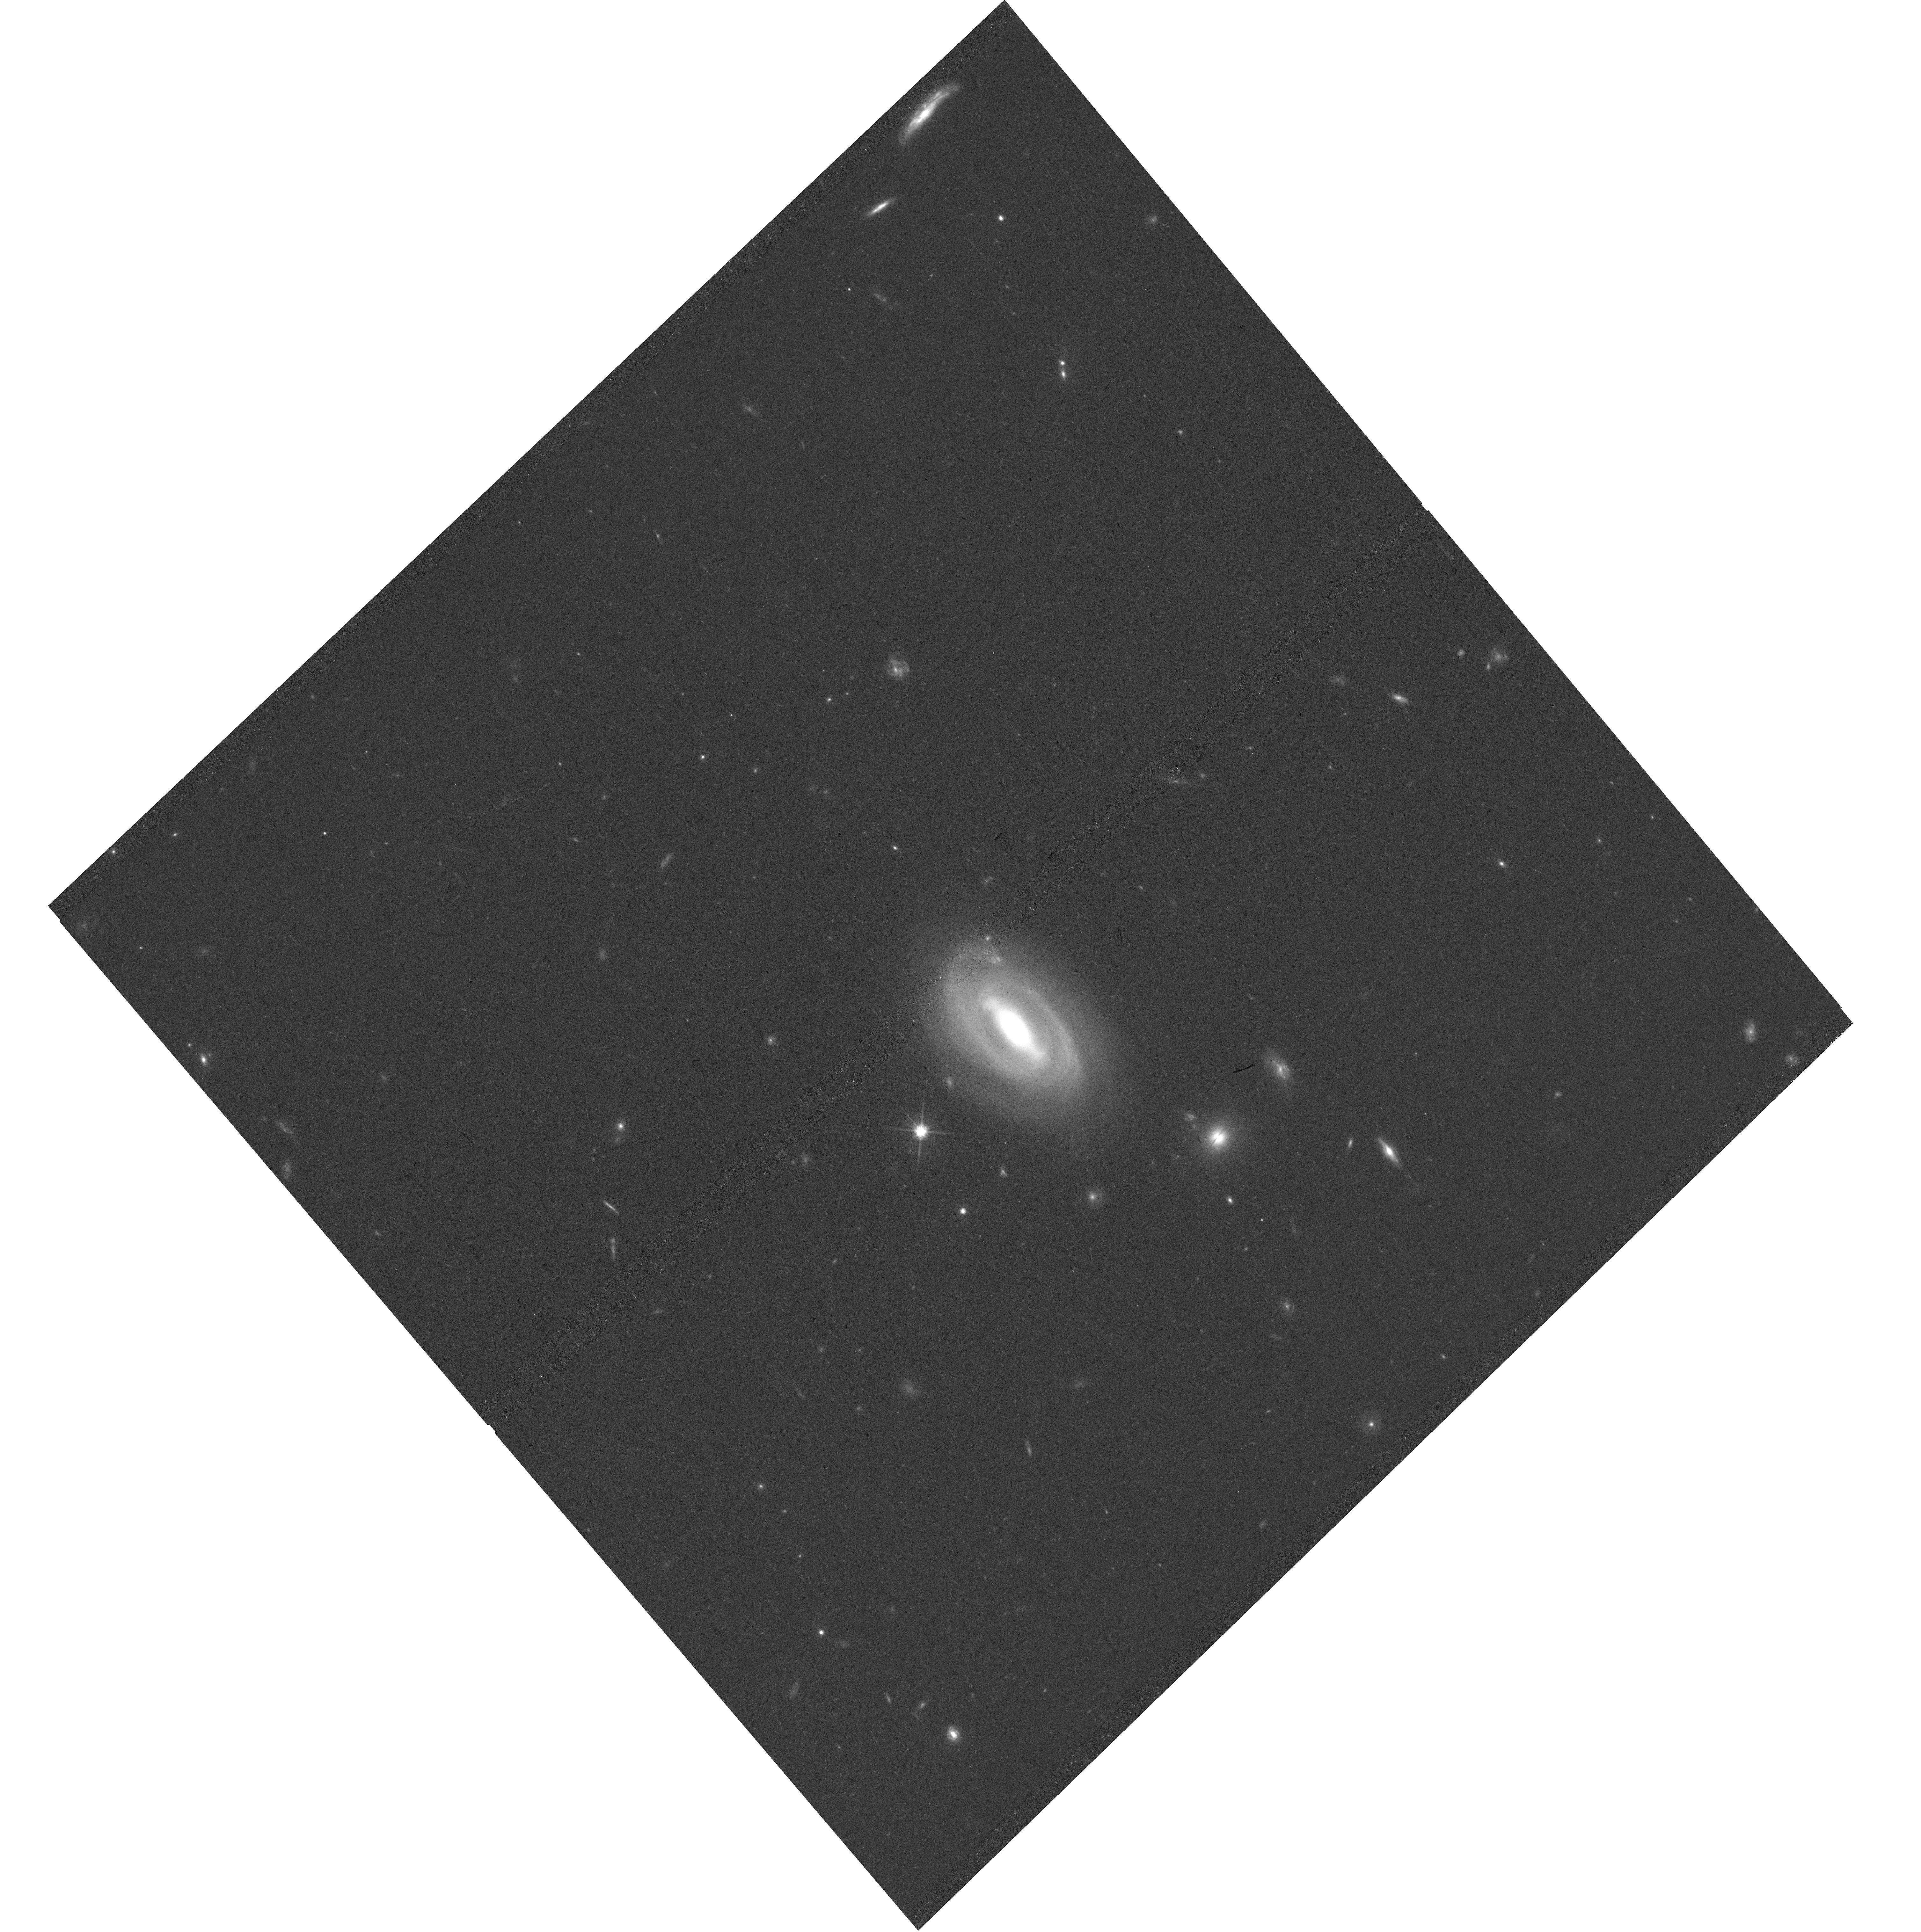
Target: L41
Instrument: WFC3/UVIS
Filter: F814W
Exposure: 17 min
Observation ID: hst_16014_84_wfc3_uvis_f814w_ie7084

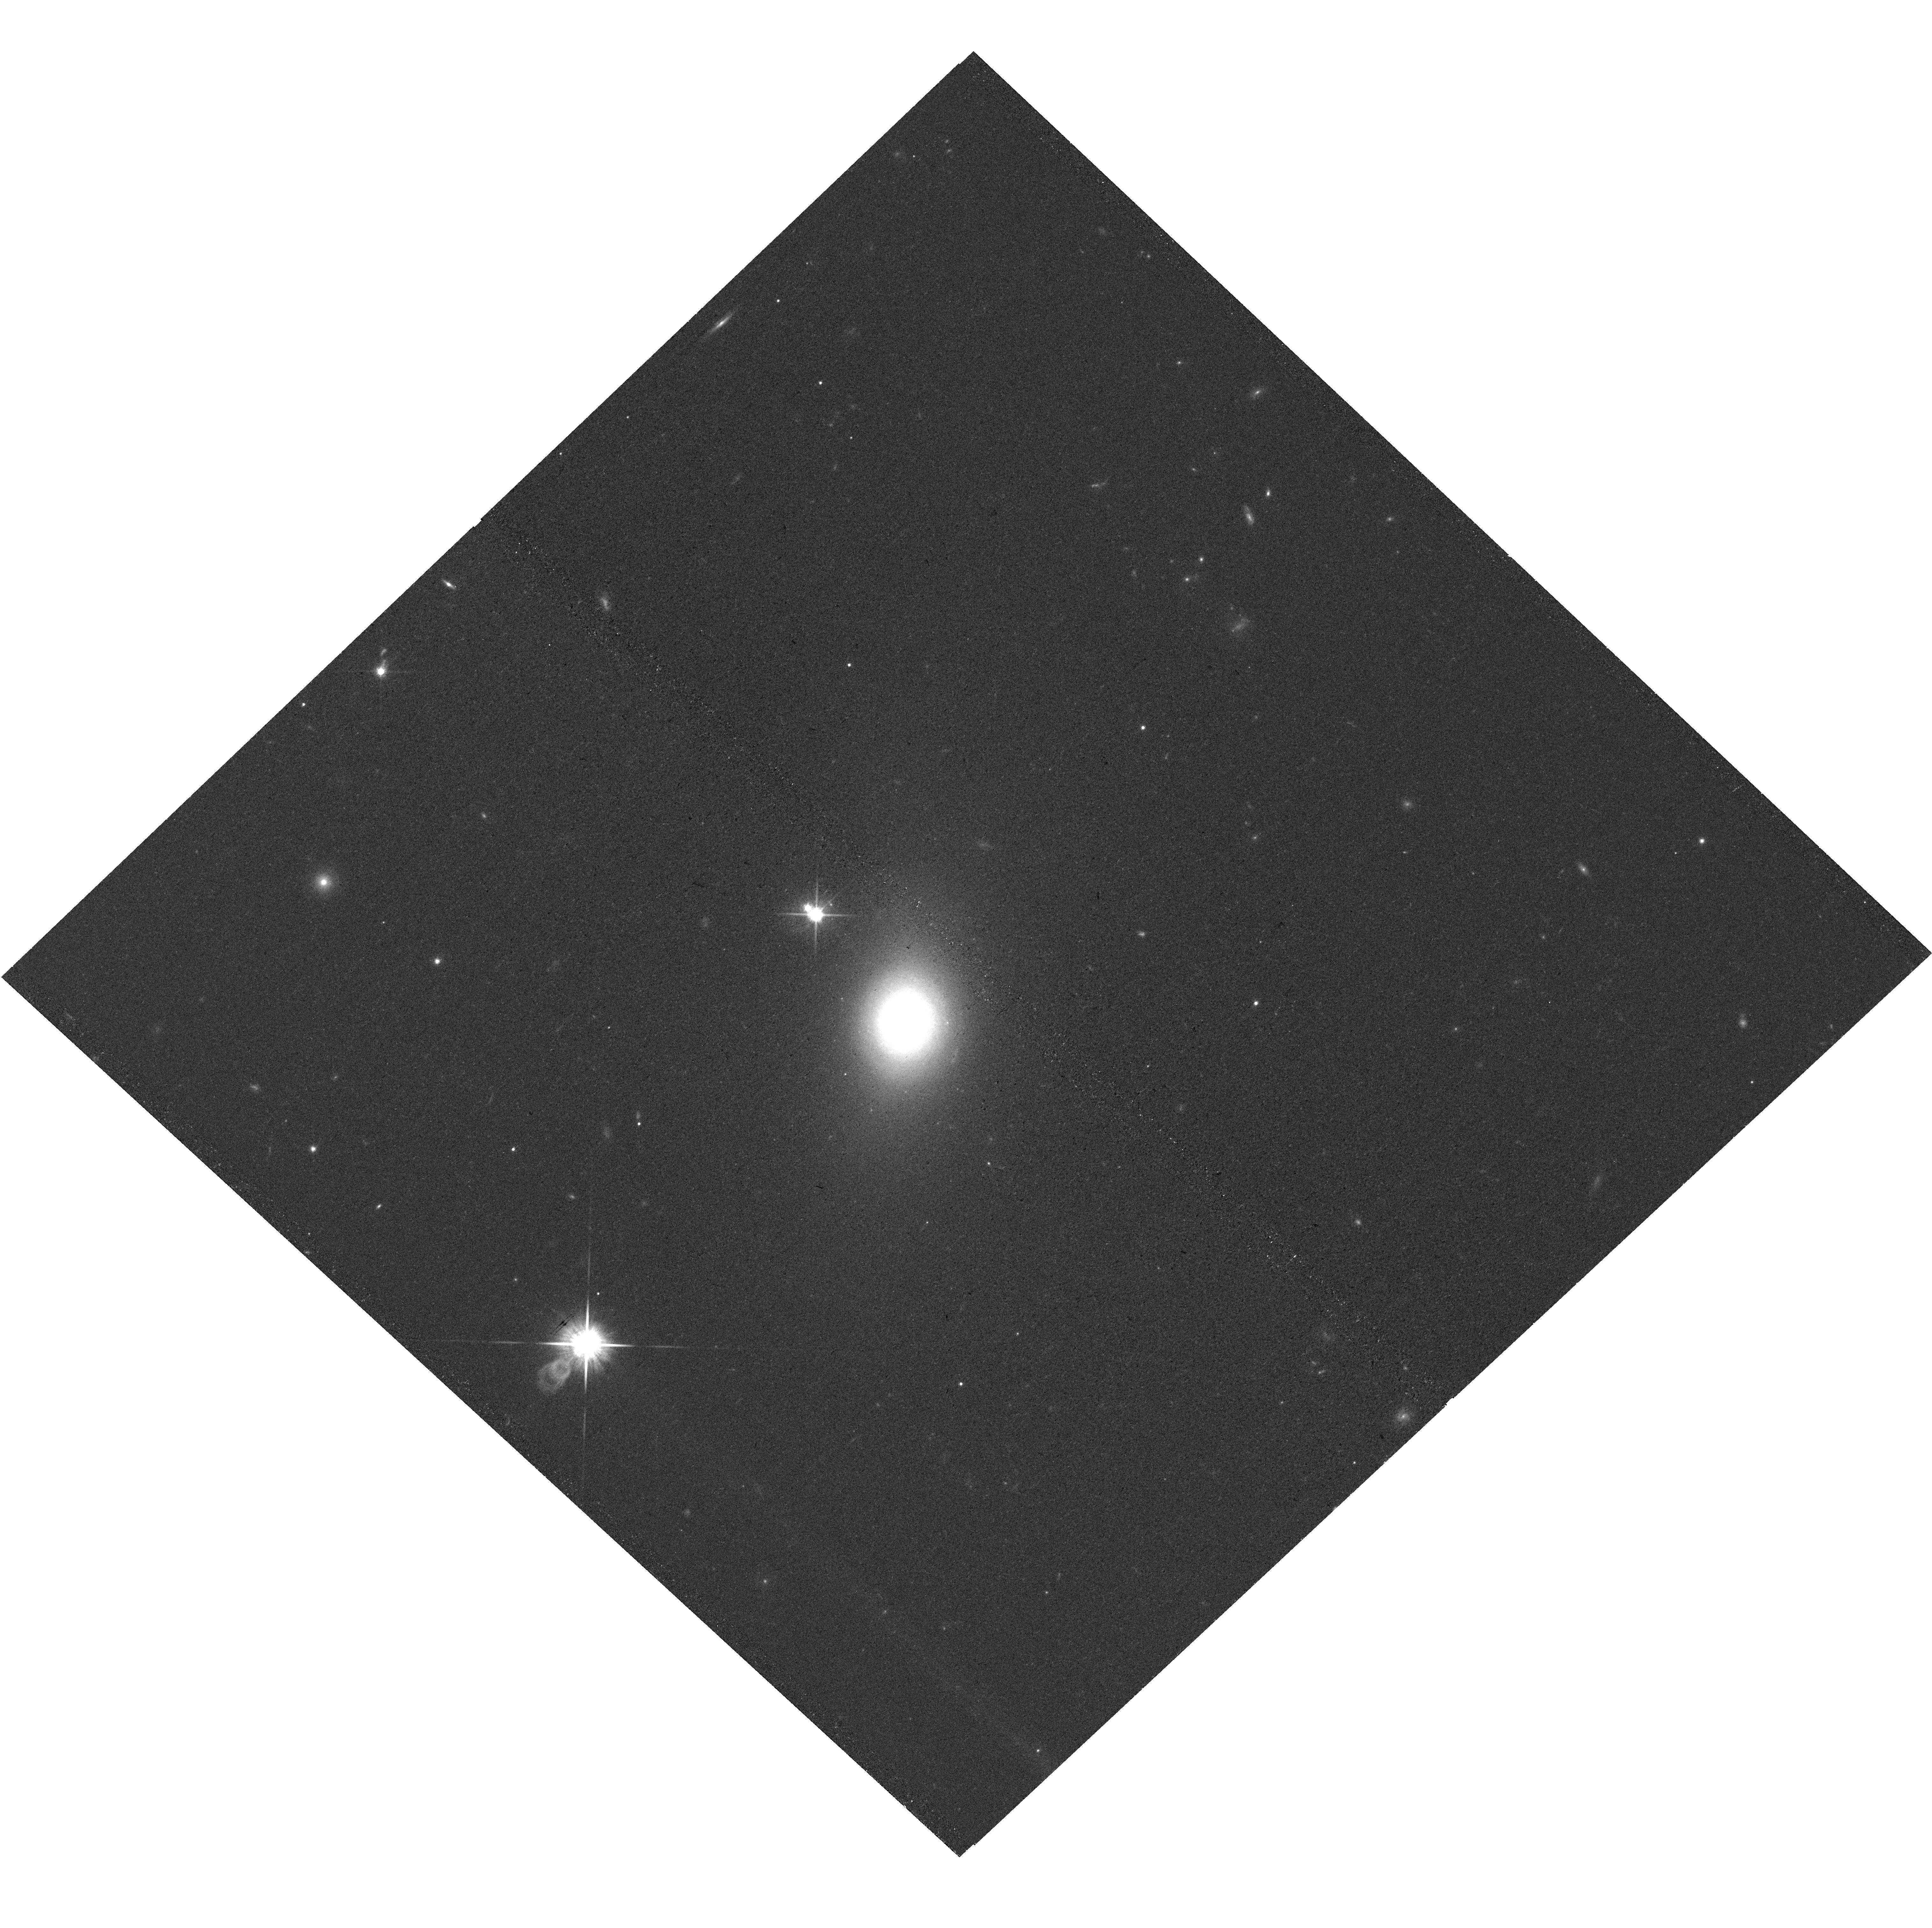
Target: L45
Instrument: WFC3/UVIS
Filter: F814W
Exposure: 16 min
Observation ID: hst_16014_28_wfc3_uvis_f814w_ie7028

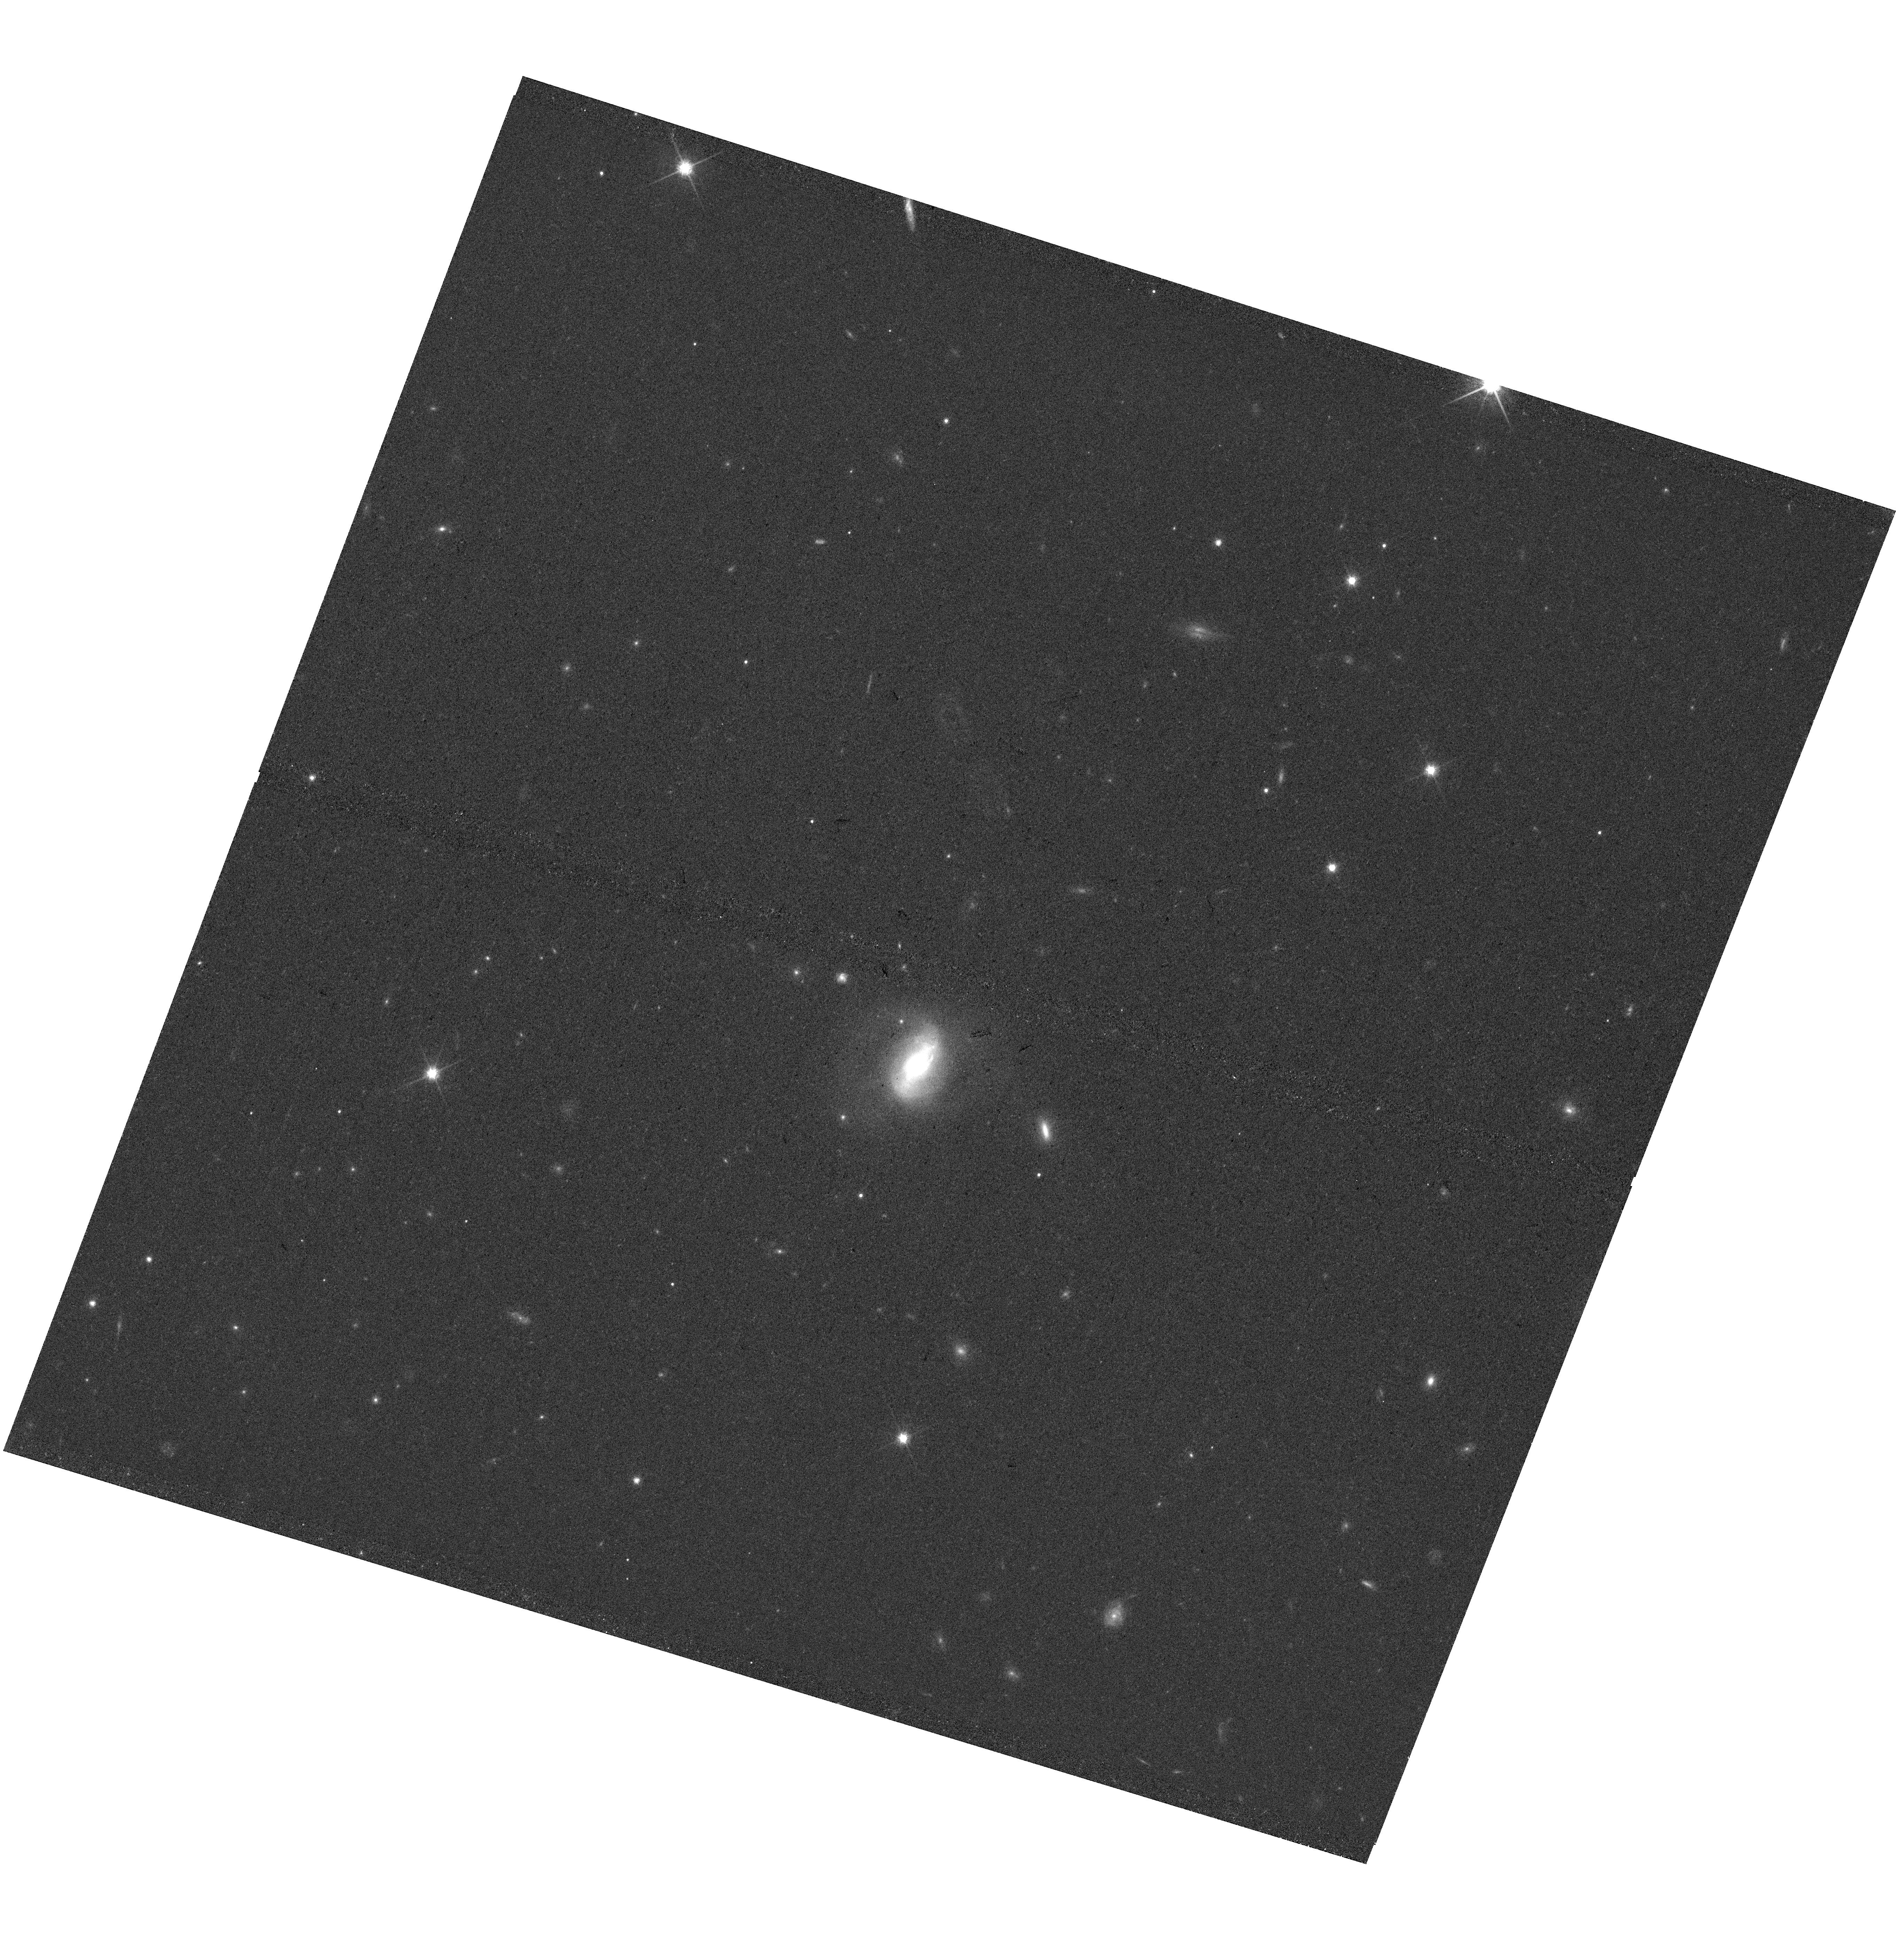
Target: L83
Instrument: WFC3/UVIS
Filter: F814W
Exposure: 17 min
Observation ID: hst_16014_71_wfc3_uvis_f814w_ie7071

A Local Baseline of the Black Hole Mass - Host Galaxy Scaling Relations for Active Galaxies (PI: Bennert, Vardha N.)

The discovery of relations between supermassive black holes (BHs) and their host-galaxy properties has sparked many observational studies pertaining both to the local Universe and cosmic history. Nevertheless, a clear understanding of their origin and fundamental drivers still eludes us. Studying the evolution of these relations depends on our understanding of the slope and scatter of local relations for active galaxies (AGNs). We propose a SNAP program of a unique sample of 84 local type-1 AGNs, spanning a wide range of BH masses (MBH), morphologies, and stellar masses. The high resolution WFC3/F814W images are essential for a detailed decomposition of the host-galaxy in the presence of a bright AGN point source, resulting in precise measurements of the different host-galaxy components and AGN luminosity free of host-galaxy contamination for a robust determination of MBH. When complemented with spatially-resolved Keck spectra to determine stellar-velocity dispersion within bulge effective radius, this yields a most complete baseline of host-galaxy properties over the entire range of MBH scaling relations. A typical SNAP completion rate results in a sample of ~30 objects which will be used to calibrate existing Gemini NIRI and SDSS images. We will study slope and scatter of the relations, dependencies and fundamental drivers. The frequency of pseudo-bulges, bars, and (minor) mergers will reveal the dominant growth mechanism of spheroids. The homogeneous sample will identify any selection biases in the reverberation-mapped AGN sample which serves as a MBH calibrator for the entire Universe. Results will be compared with state-of-the-art semi-analytical models.